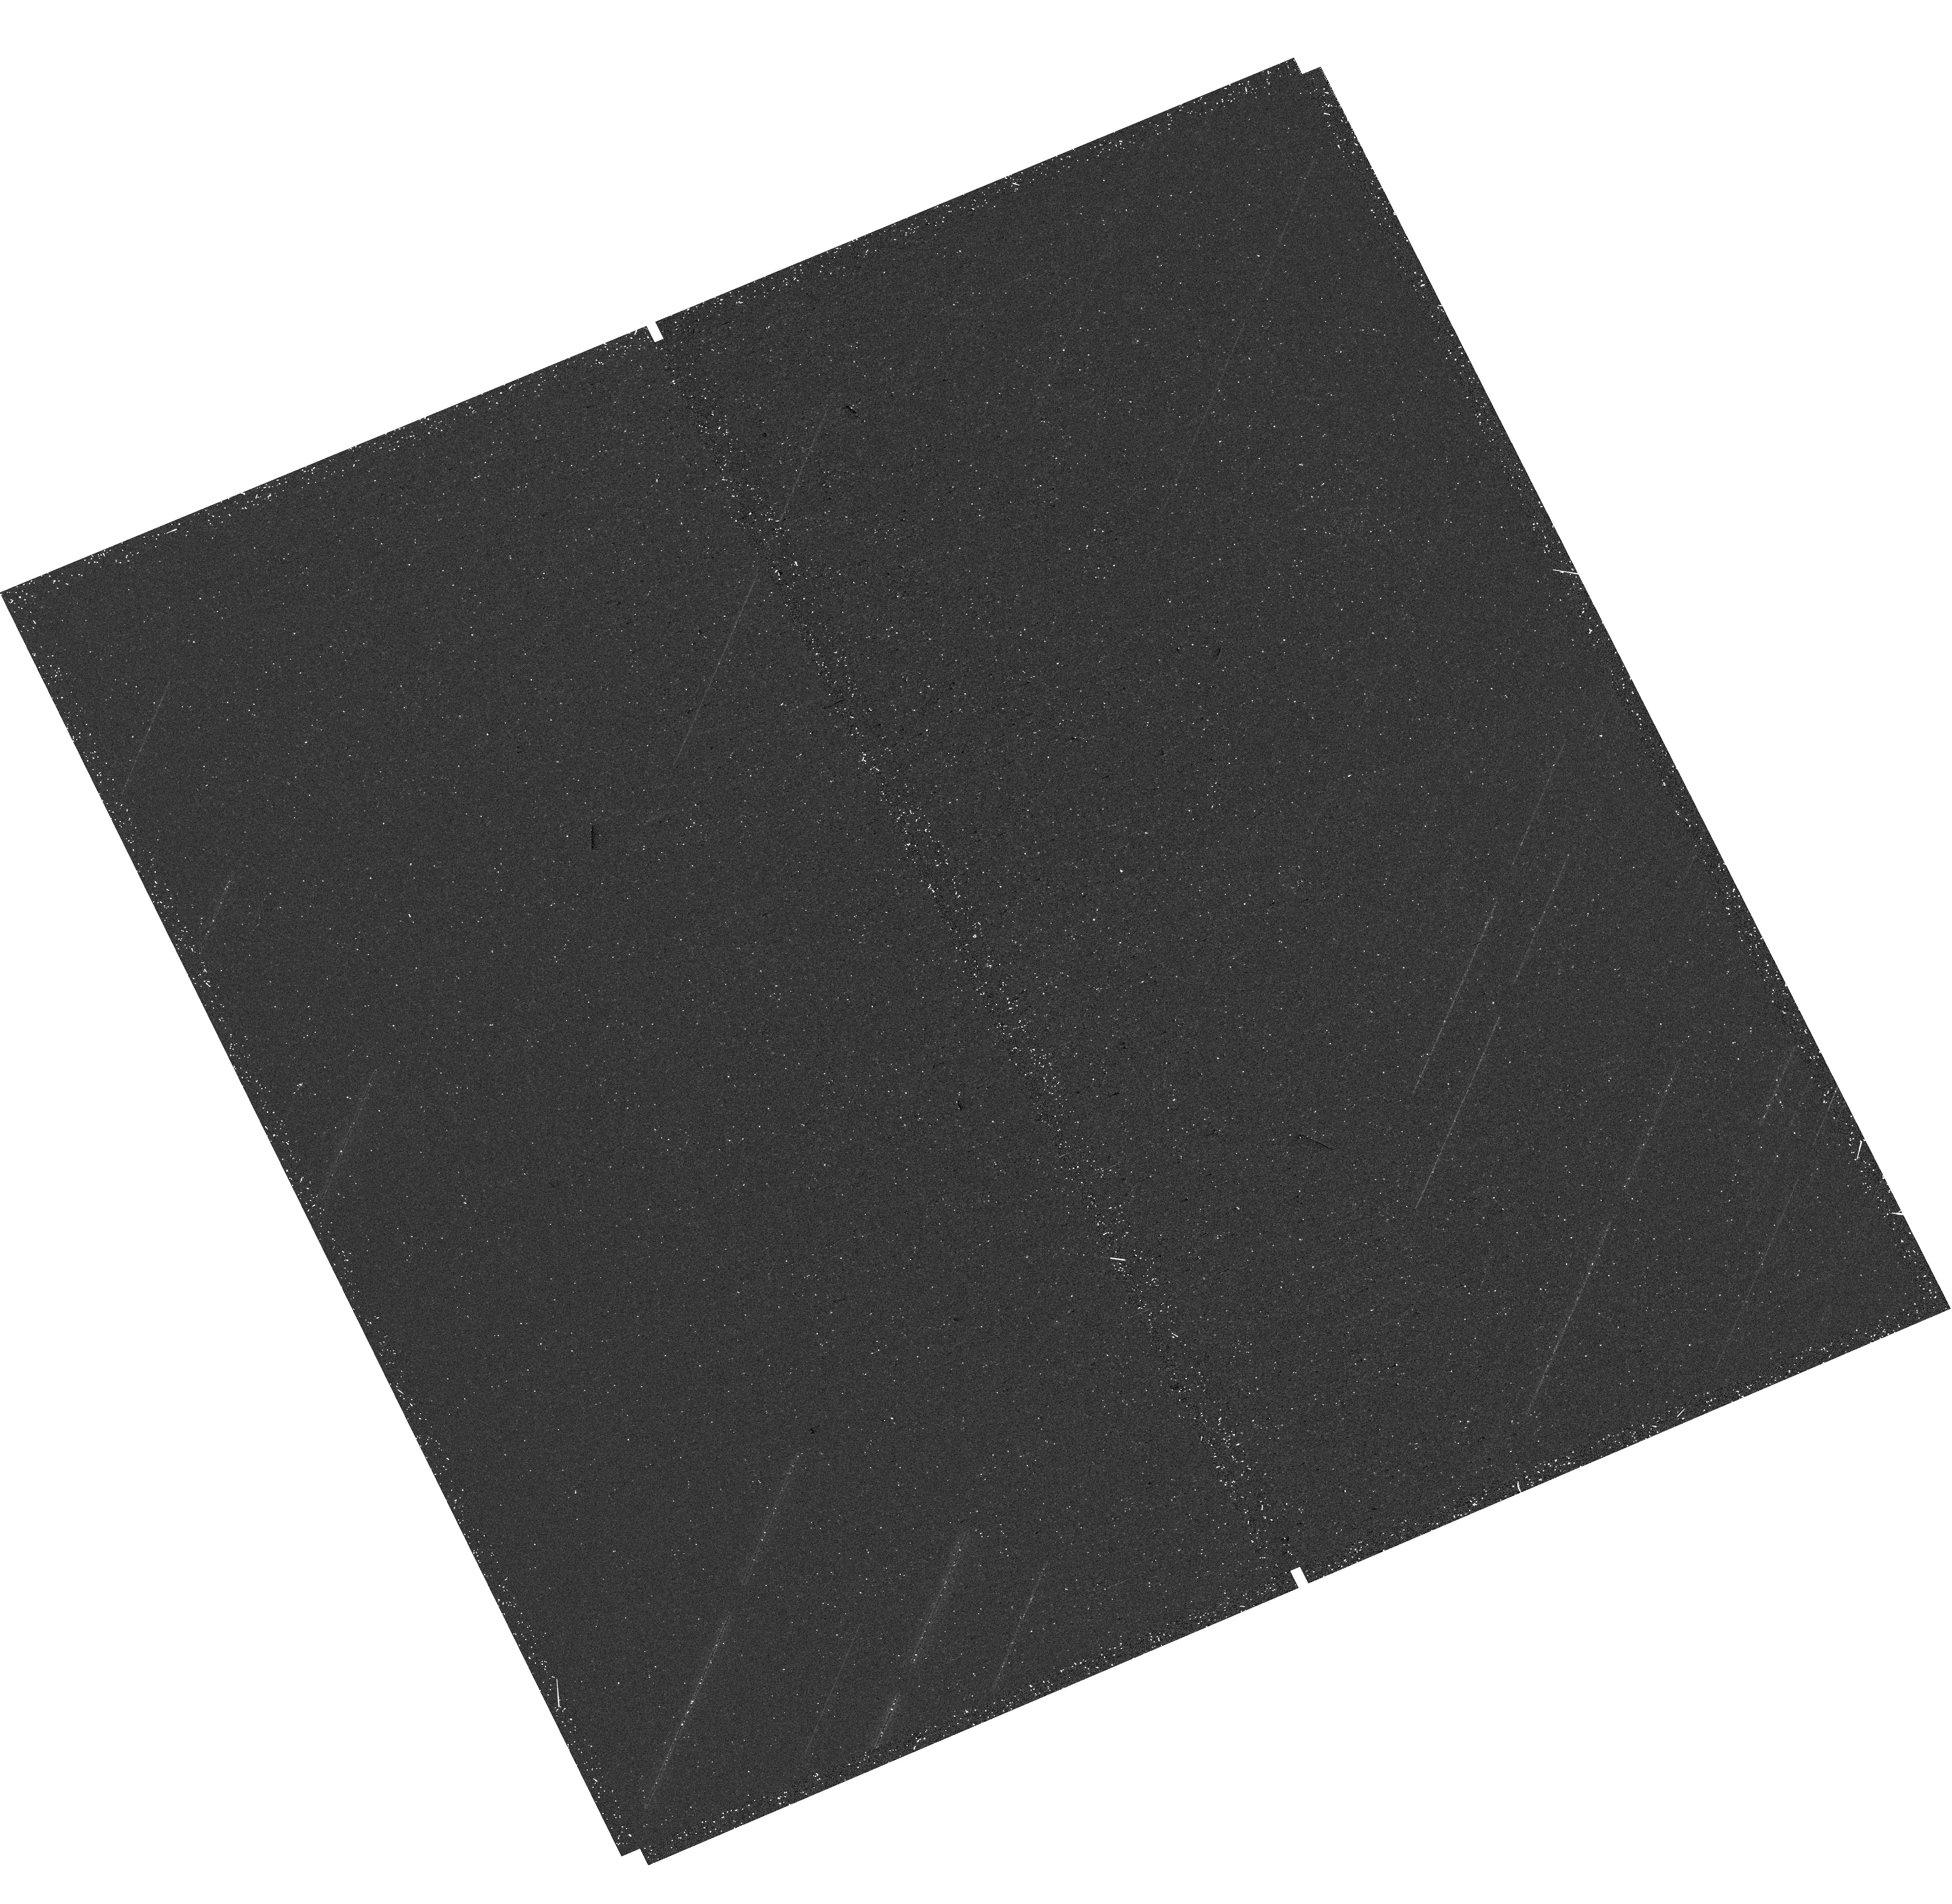
Target: M31-B27-F07-UVIS. Instrument: WFC3/UVIS. Filter: F275W. Exposure: 20 min. Observation ID: hst_16796_22_wfc3_uvis_f275w_iepr22

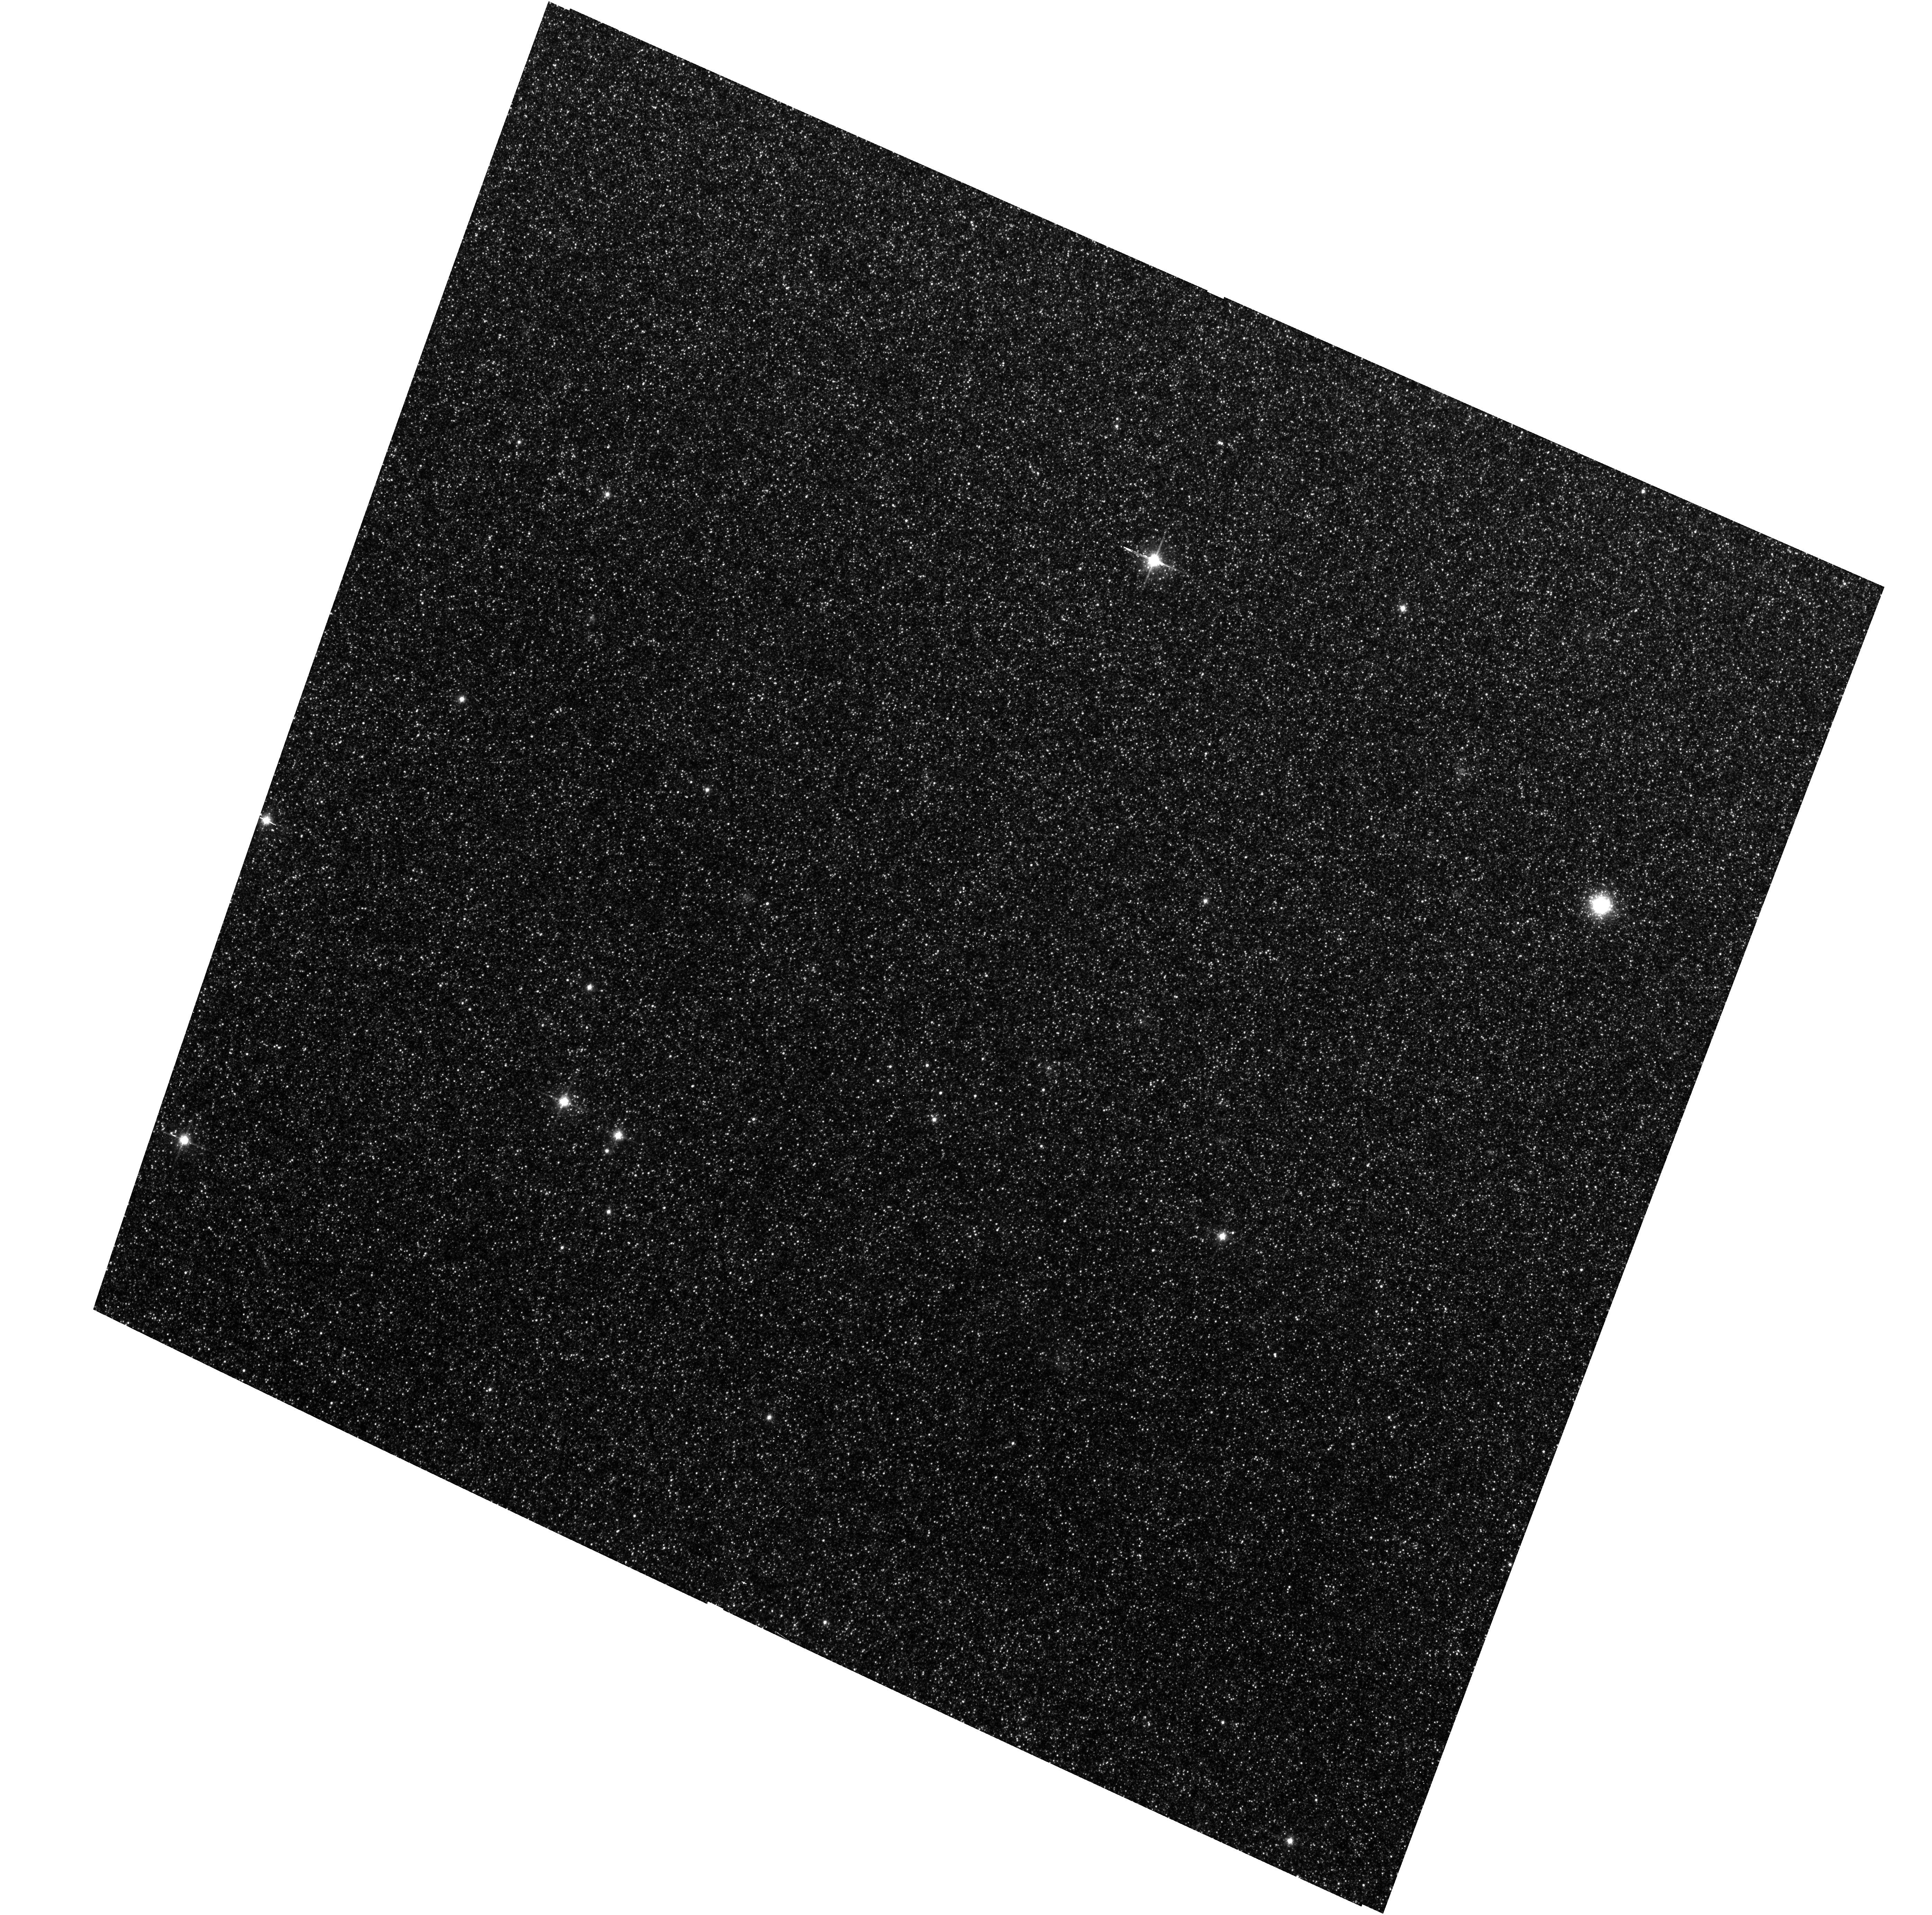
Target: M31-B26-F05-WFC. Instrument: ACS/WFC. Filter: F814W. Exposure: 13 min. Observation ID: hst_16796_02_acs_wfc_f814w_jepr02

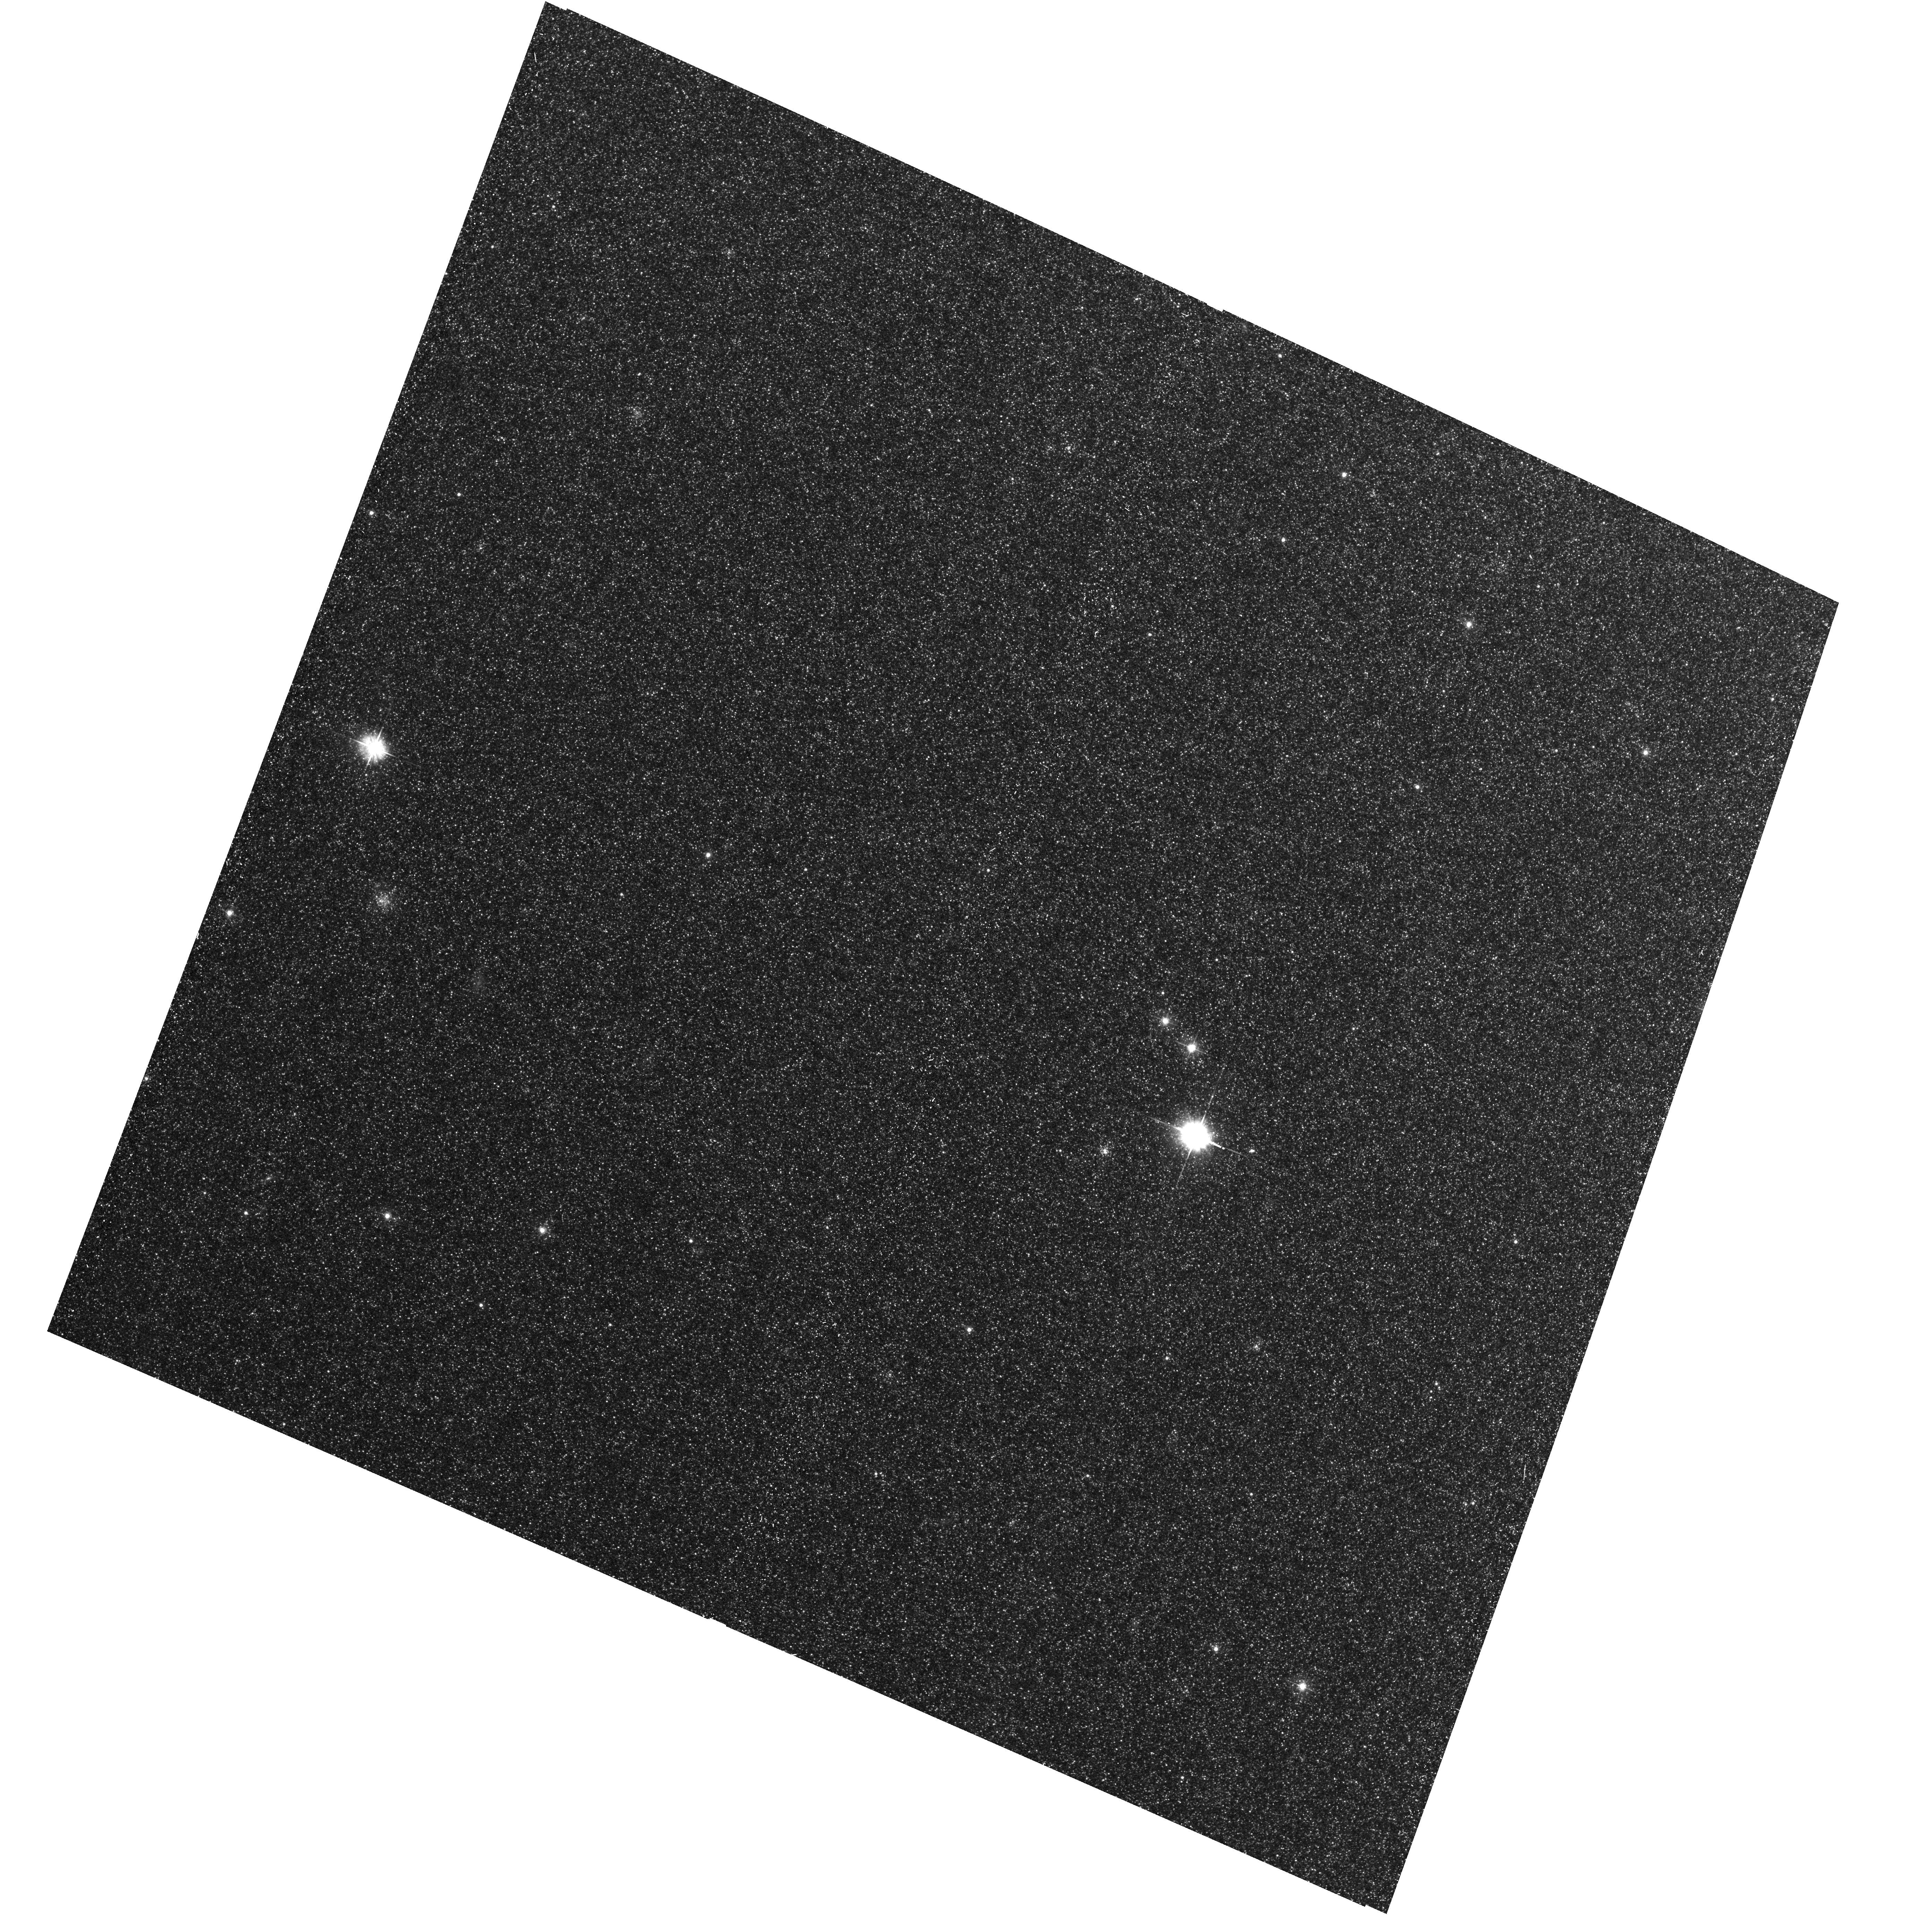
Target: M31-B26-F12-WFC. Instrument: ACS/WFC. Filter: F475W. Exposure: 17 min. Observation ID: hst_16796_14_acs_wfc_f475w_jepr14

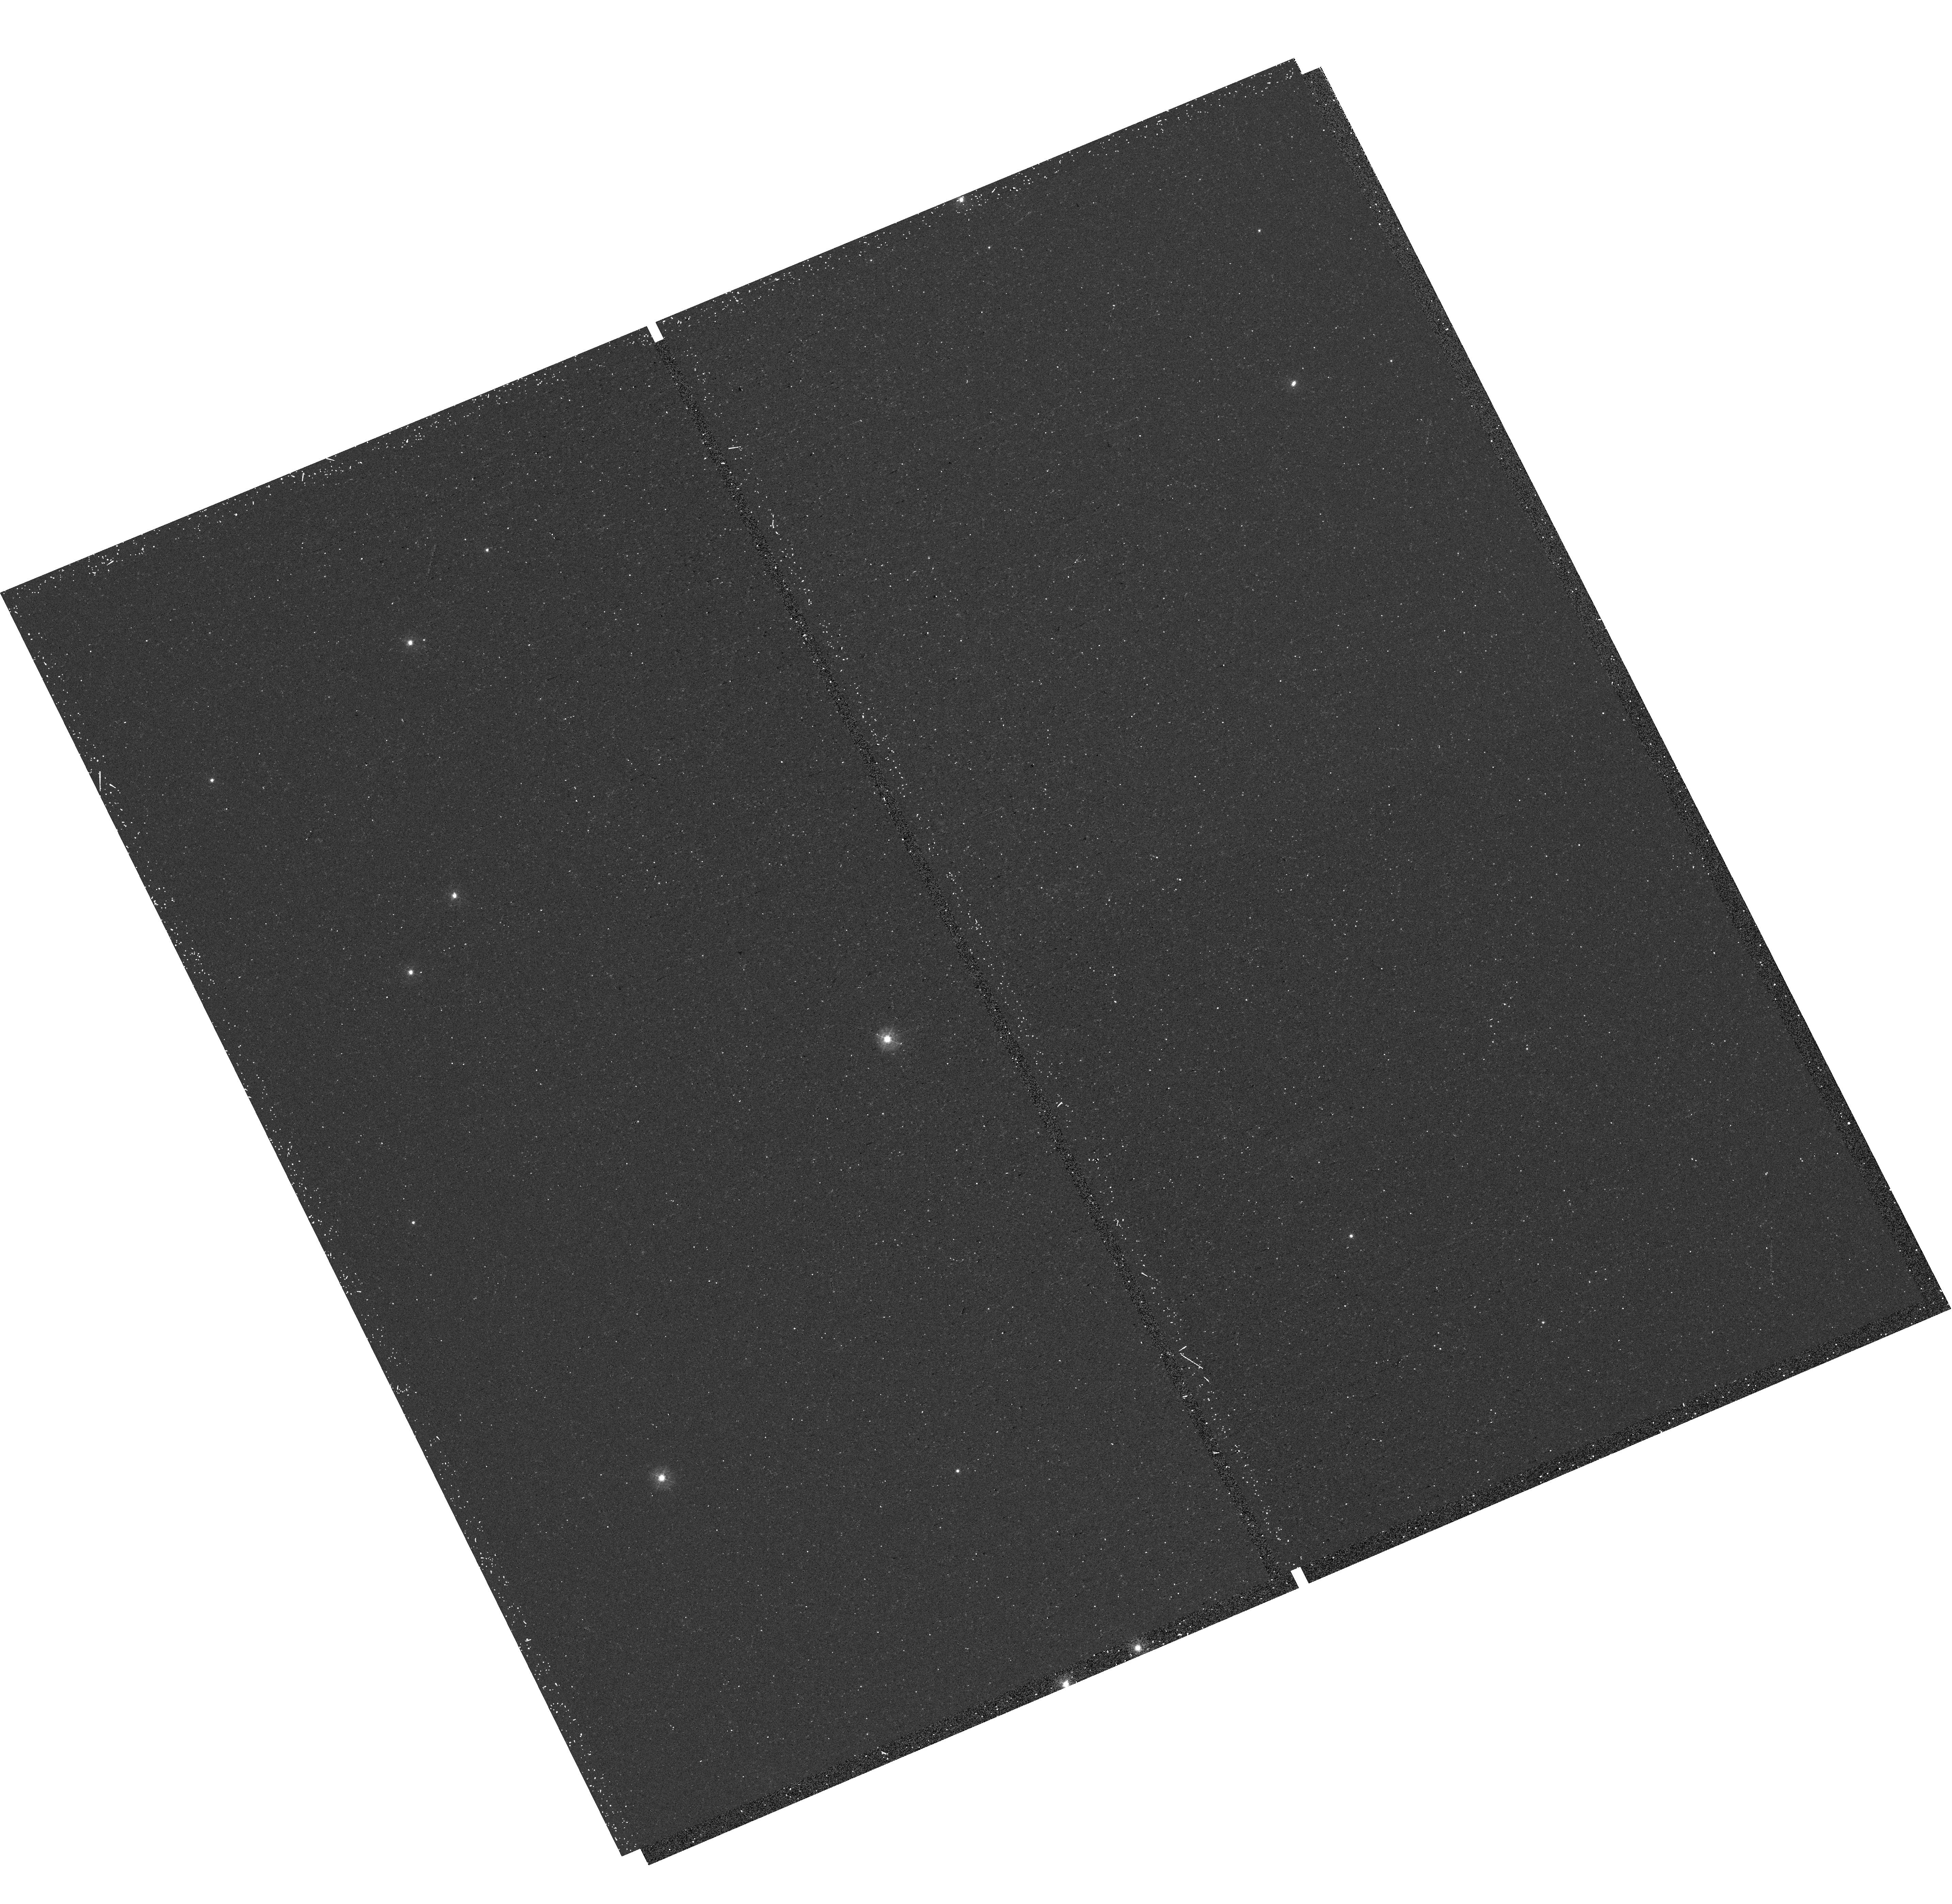
Target: M31-B26-F06-UVIS. Instrument: WFC3/UVIS. Filter: F336W. Exposure: 15 min. Observation ID: hst_16796_06_wfc3_uvis_f336w_iepr06

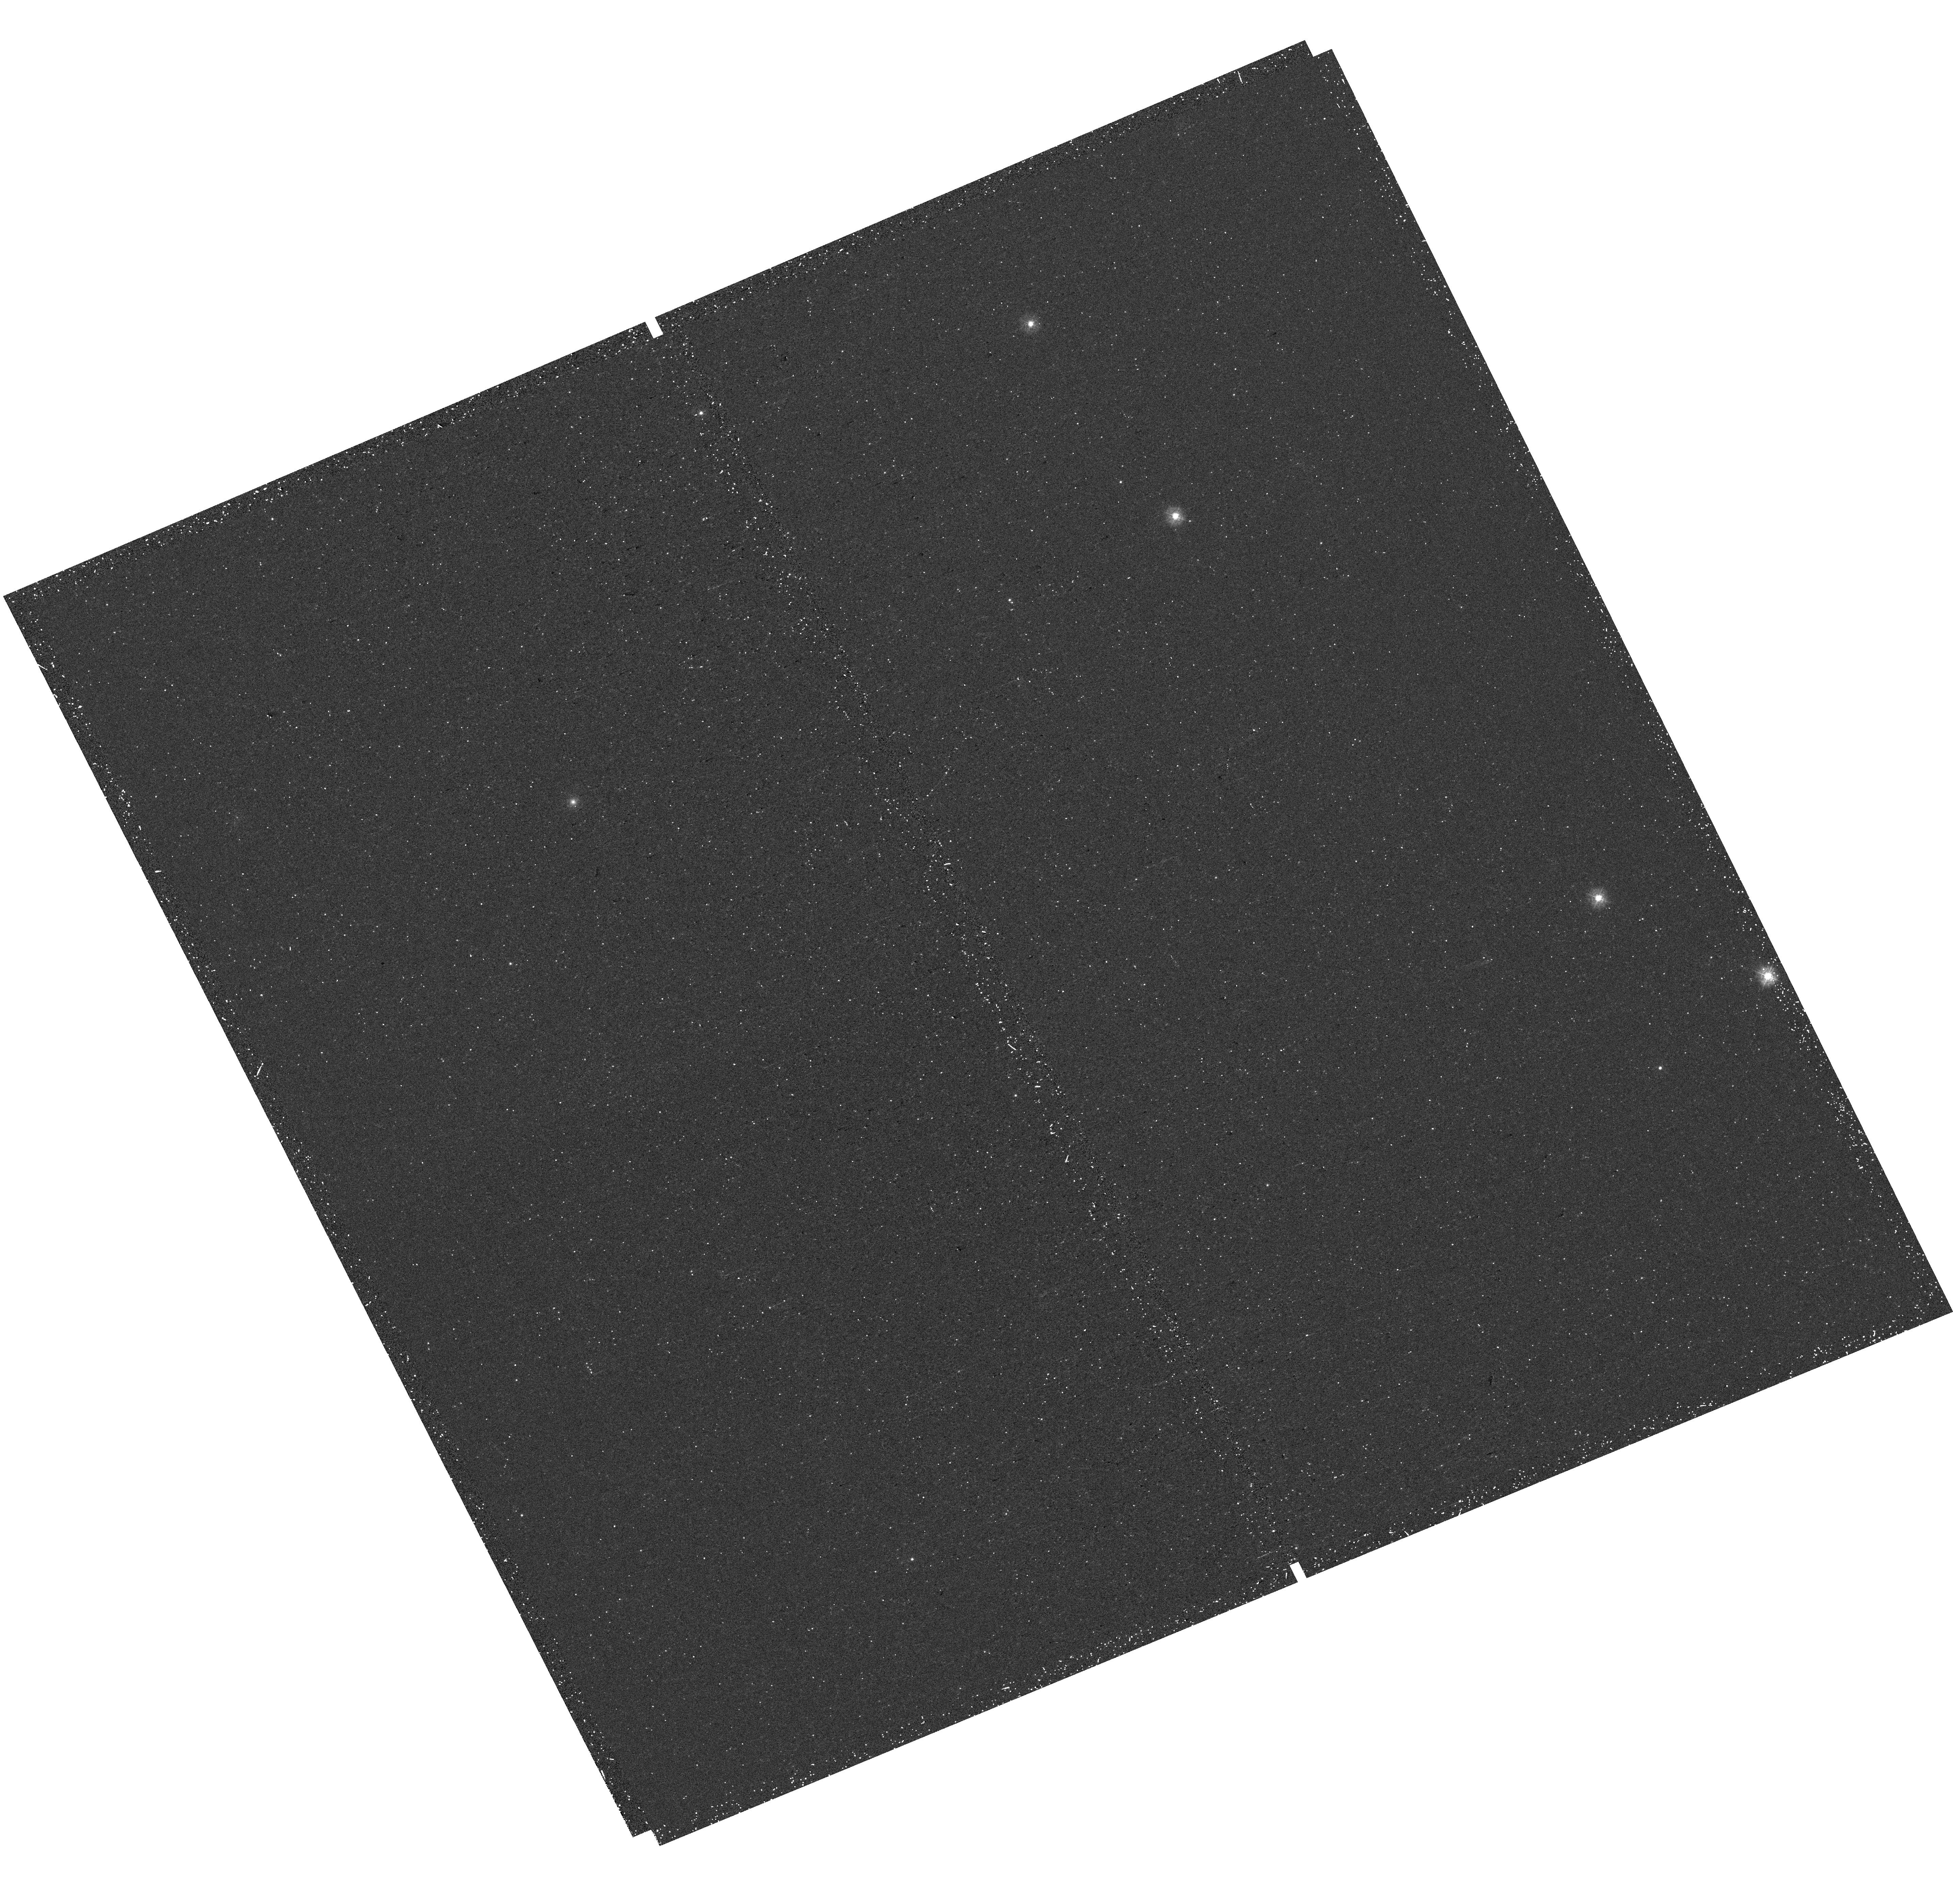
Target: M31-B26-F15-UVIS. Instrument: WFC3/UVIS. Filter: F275W. Exposure: 20 min. Observation ID: hst_16796_15_wfc3_uvis_f275w_iepr15

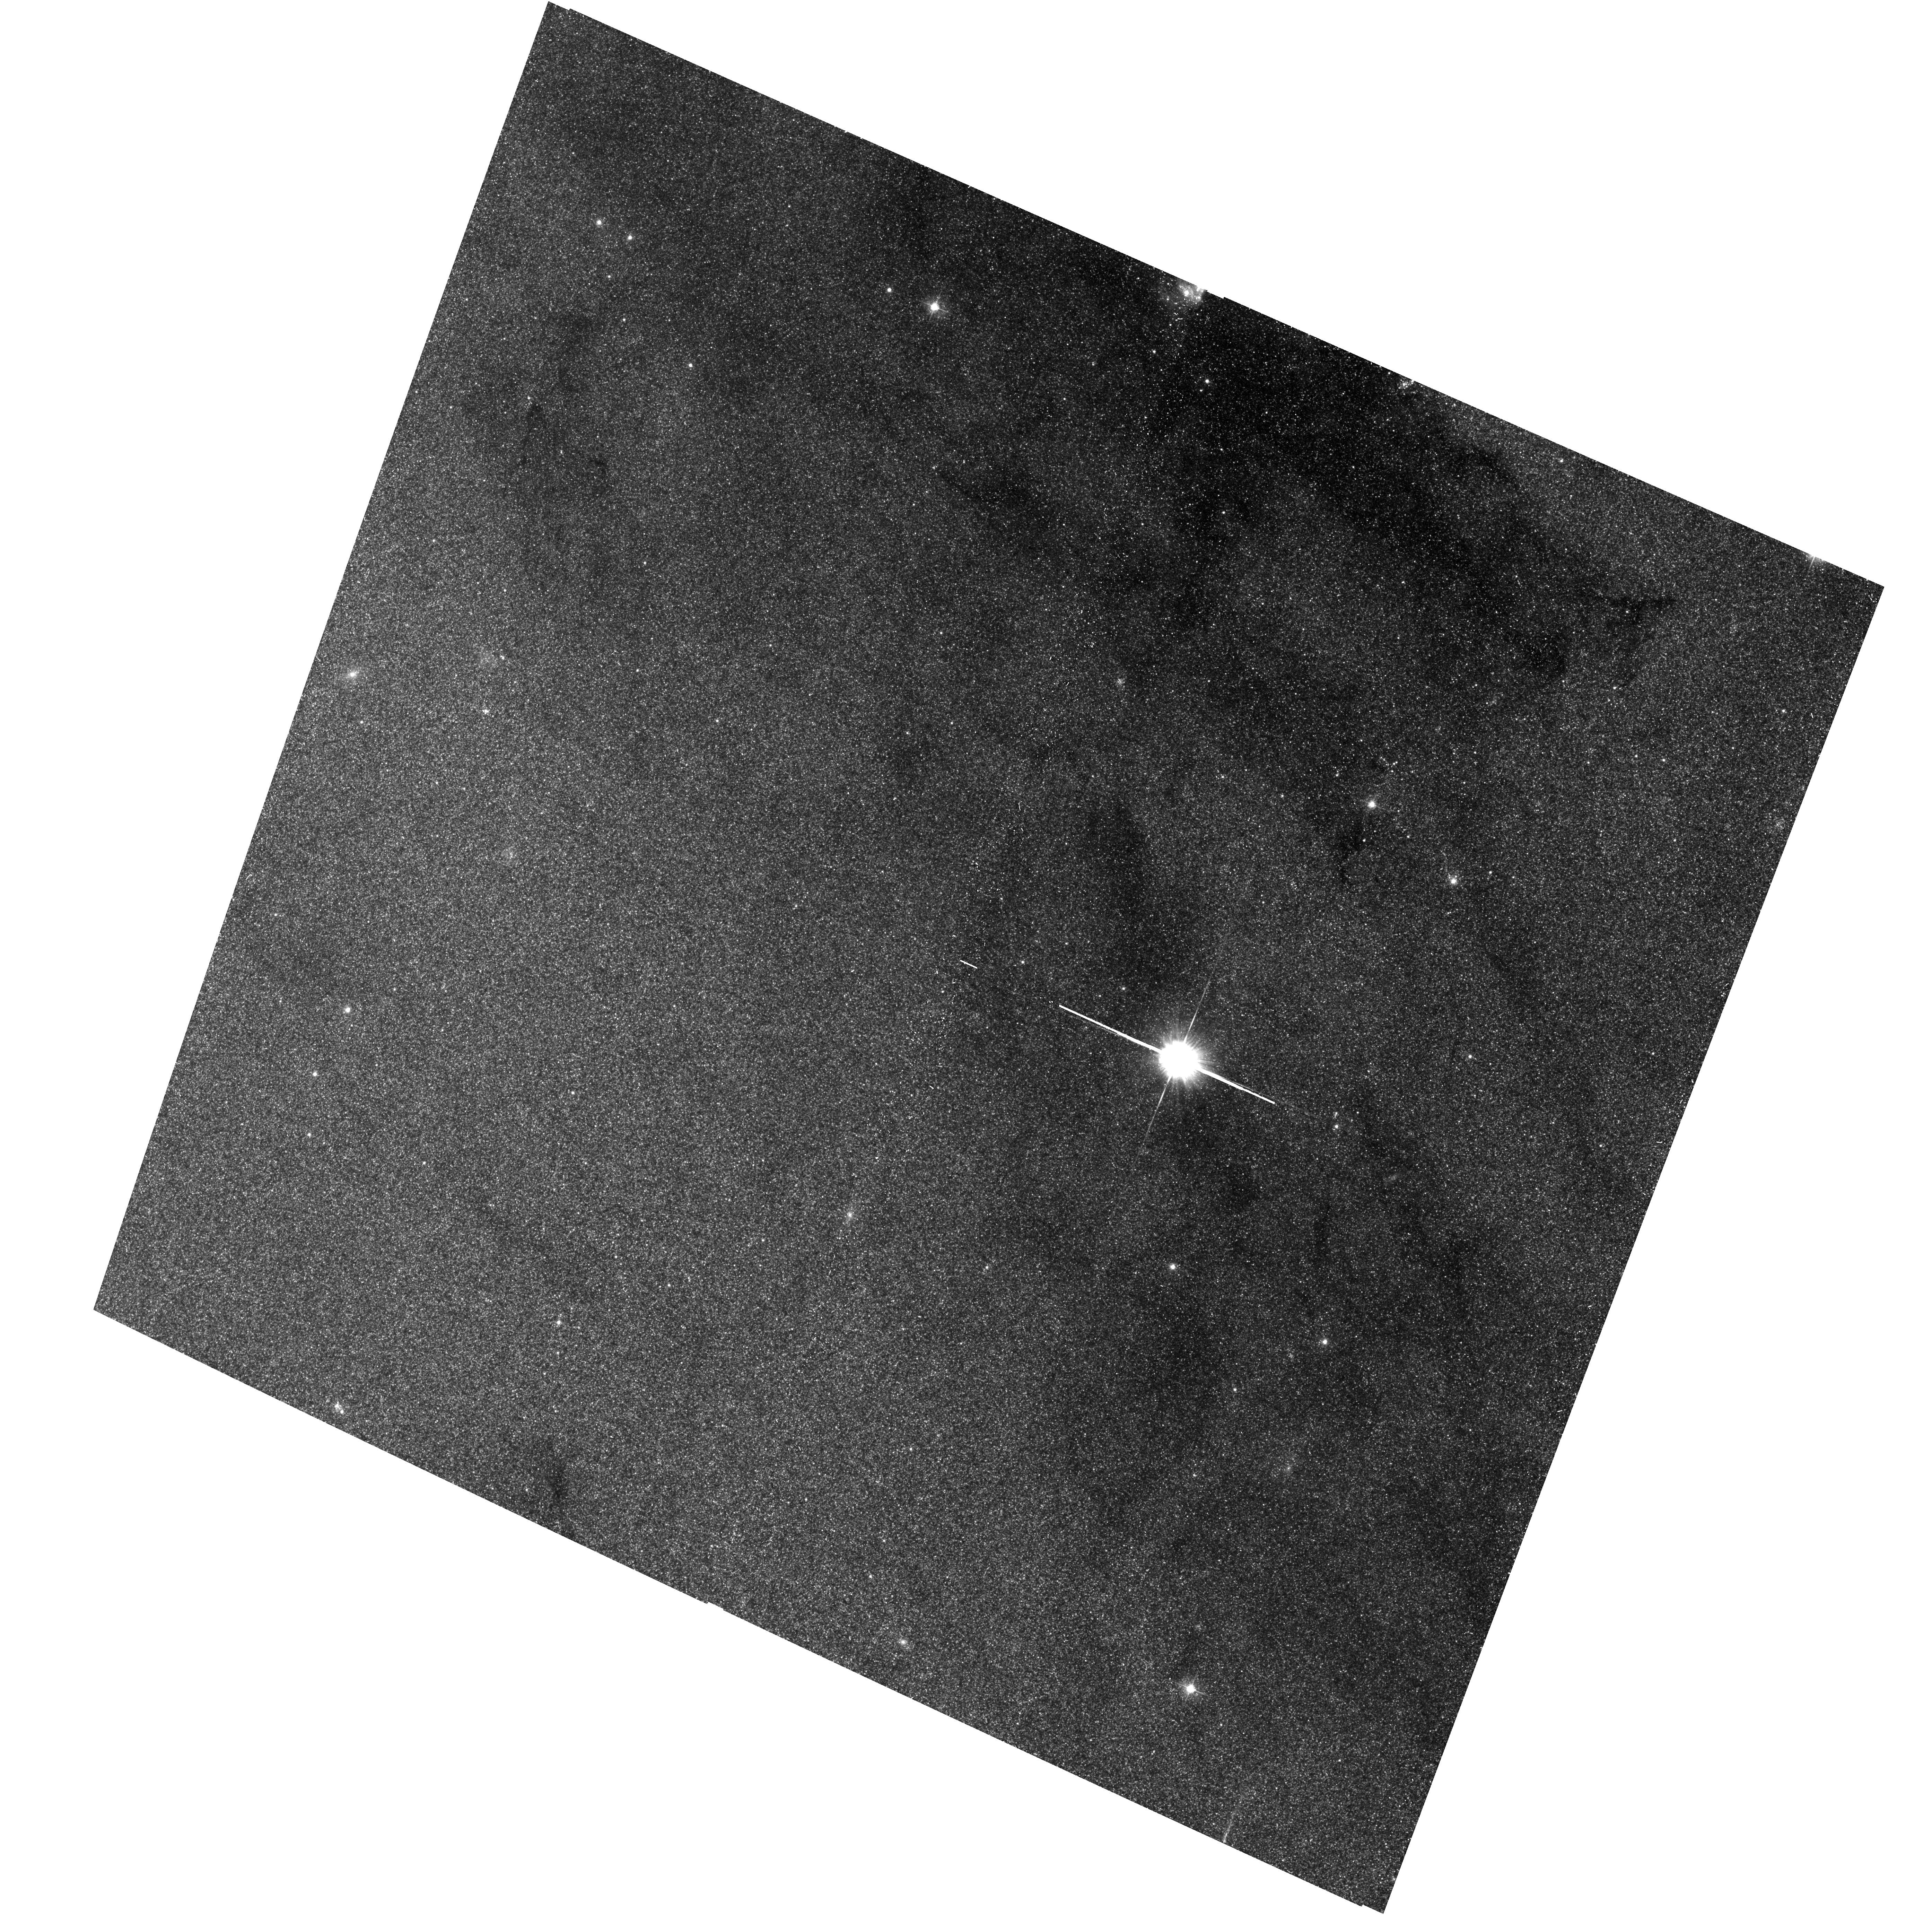
Target: M31-B27-F15-WFC. Instrument: ACS/WFC. Filter: F475W. Exposure: 17 min. Observation ID: hst_16796_27_acs_wfc_f475w_jepr27

The Panchromatic Hubble Andromeda Southern Treasury (PHAST) (PI: Williams, Benjamin F.)

We propose to create a legacy map of the southern half of M31 in the optical and near ultraviolet (NUV). The Panchromatic Hubble Andromeda Southern Treasury (PHAST) will add ~100 million stars to M31's stellar photometry archive and cover regions of M31 that are structurally unique and more sensitive to the merger history than the northern disk mapped in the Panchromatic Hubble Andromeda Treasury (PHAT). These newly mapped regions include the intersections with M32 and the giant southern stream, the split portion of the star forming ring, and the southern bar. By providing age, metallicity, stellar mass, and follow-up kinematics, the resolved stellar photometry of these regions will be used for detailed comparisons to simulations, including star formation history and population asymmetries as well as the orbits of M32 and the giant southern stream, allowing us to distinguish between competing merger scenarios. Thus, these measurements tightly constrain models of M31's merger history and disk evolution. Furthermore, the legacy value for such observations is undeniable; M31 has been and will continue to be a centerpiece target for many NASA and ESA missions, as well as for ground-based time-domain observations that could find extremely valuable events that require HST resolution for identifying precursors. These current and future data sets cover the entire galaxy, and thus, our coverage will increase the value of all past and future M31 observations. PHAST will complete a lasting baseline data set for this high-demand target that no other current or planned facility will be able to produce.